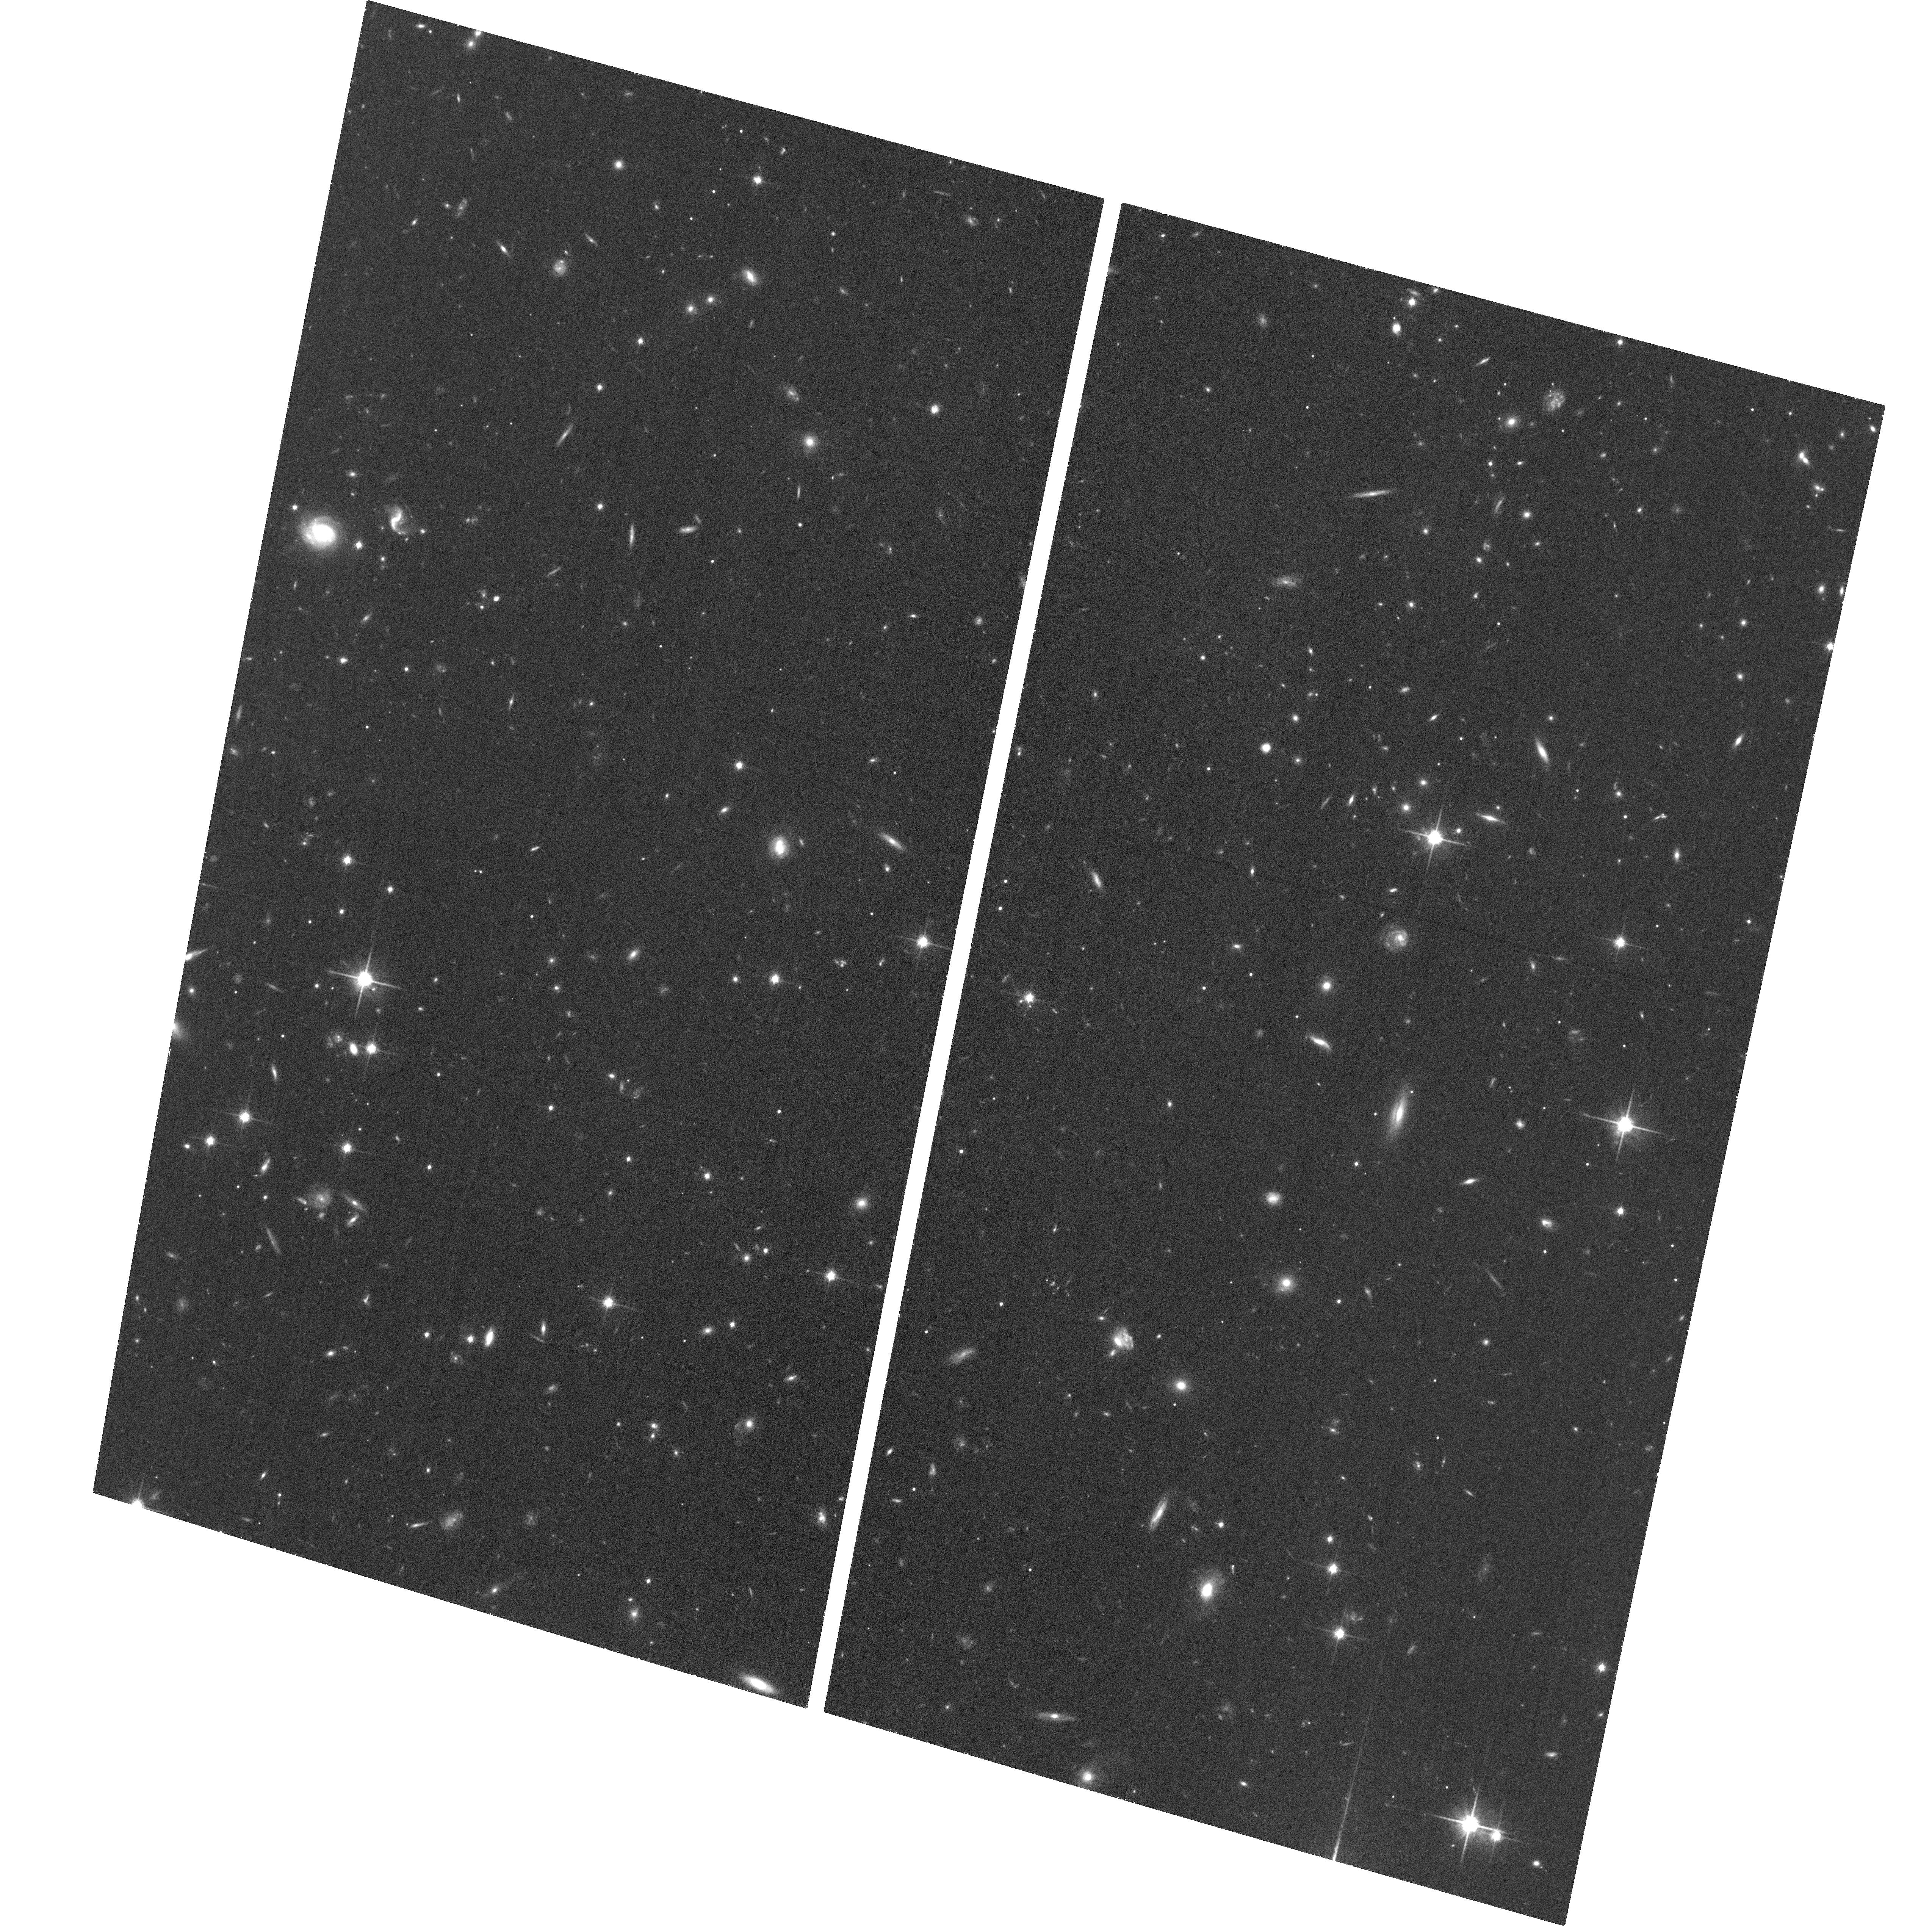
Target: SPT-CLJ2043-5035. Instrument: ACS/WFC. Filter: F814W. Exposure: 33 min. Observation ID: hst_14352_02_acs_wfc_f814w_jczw02

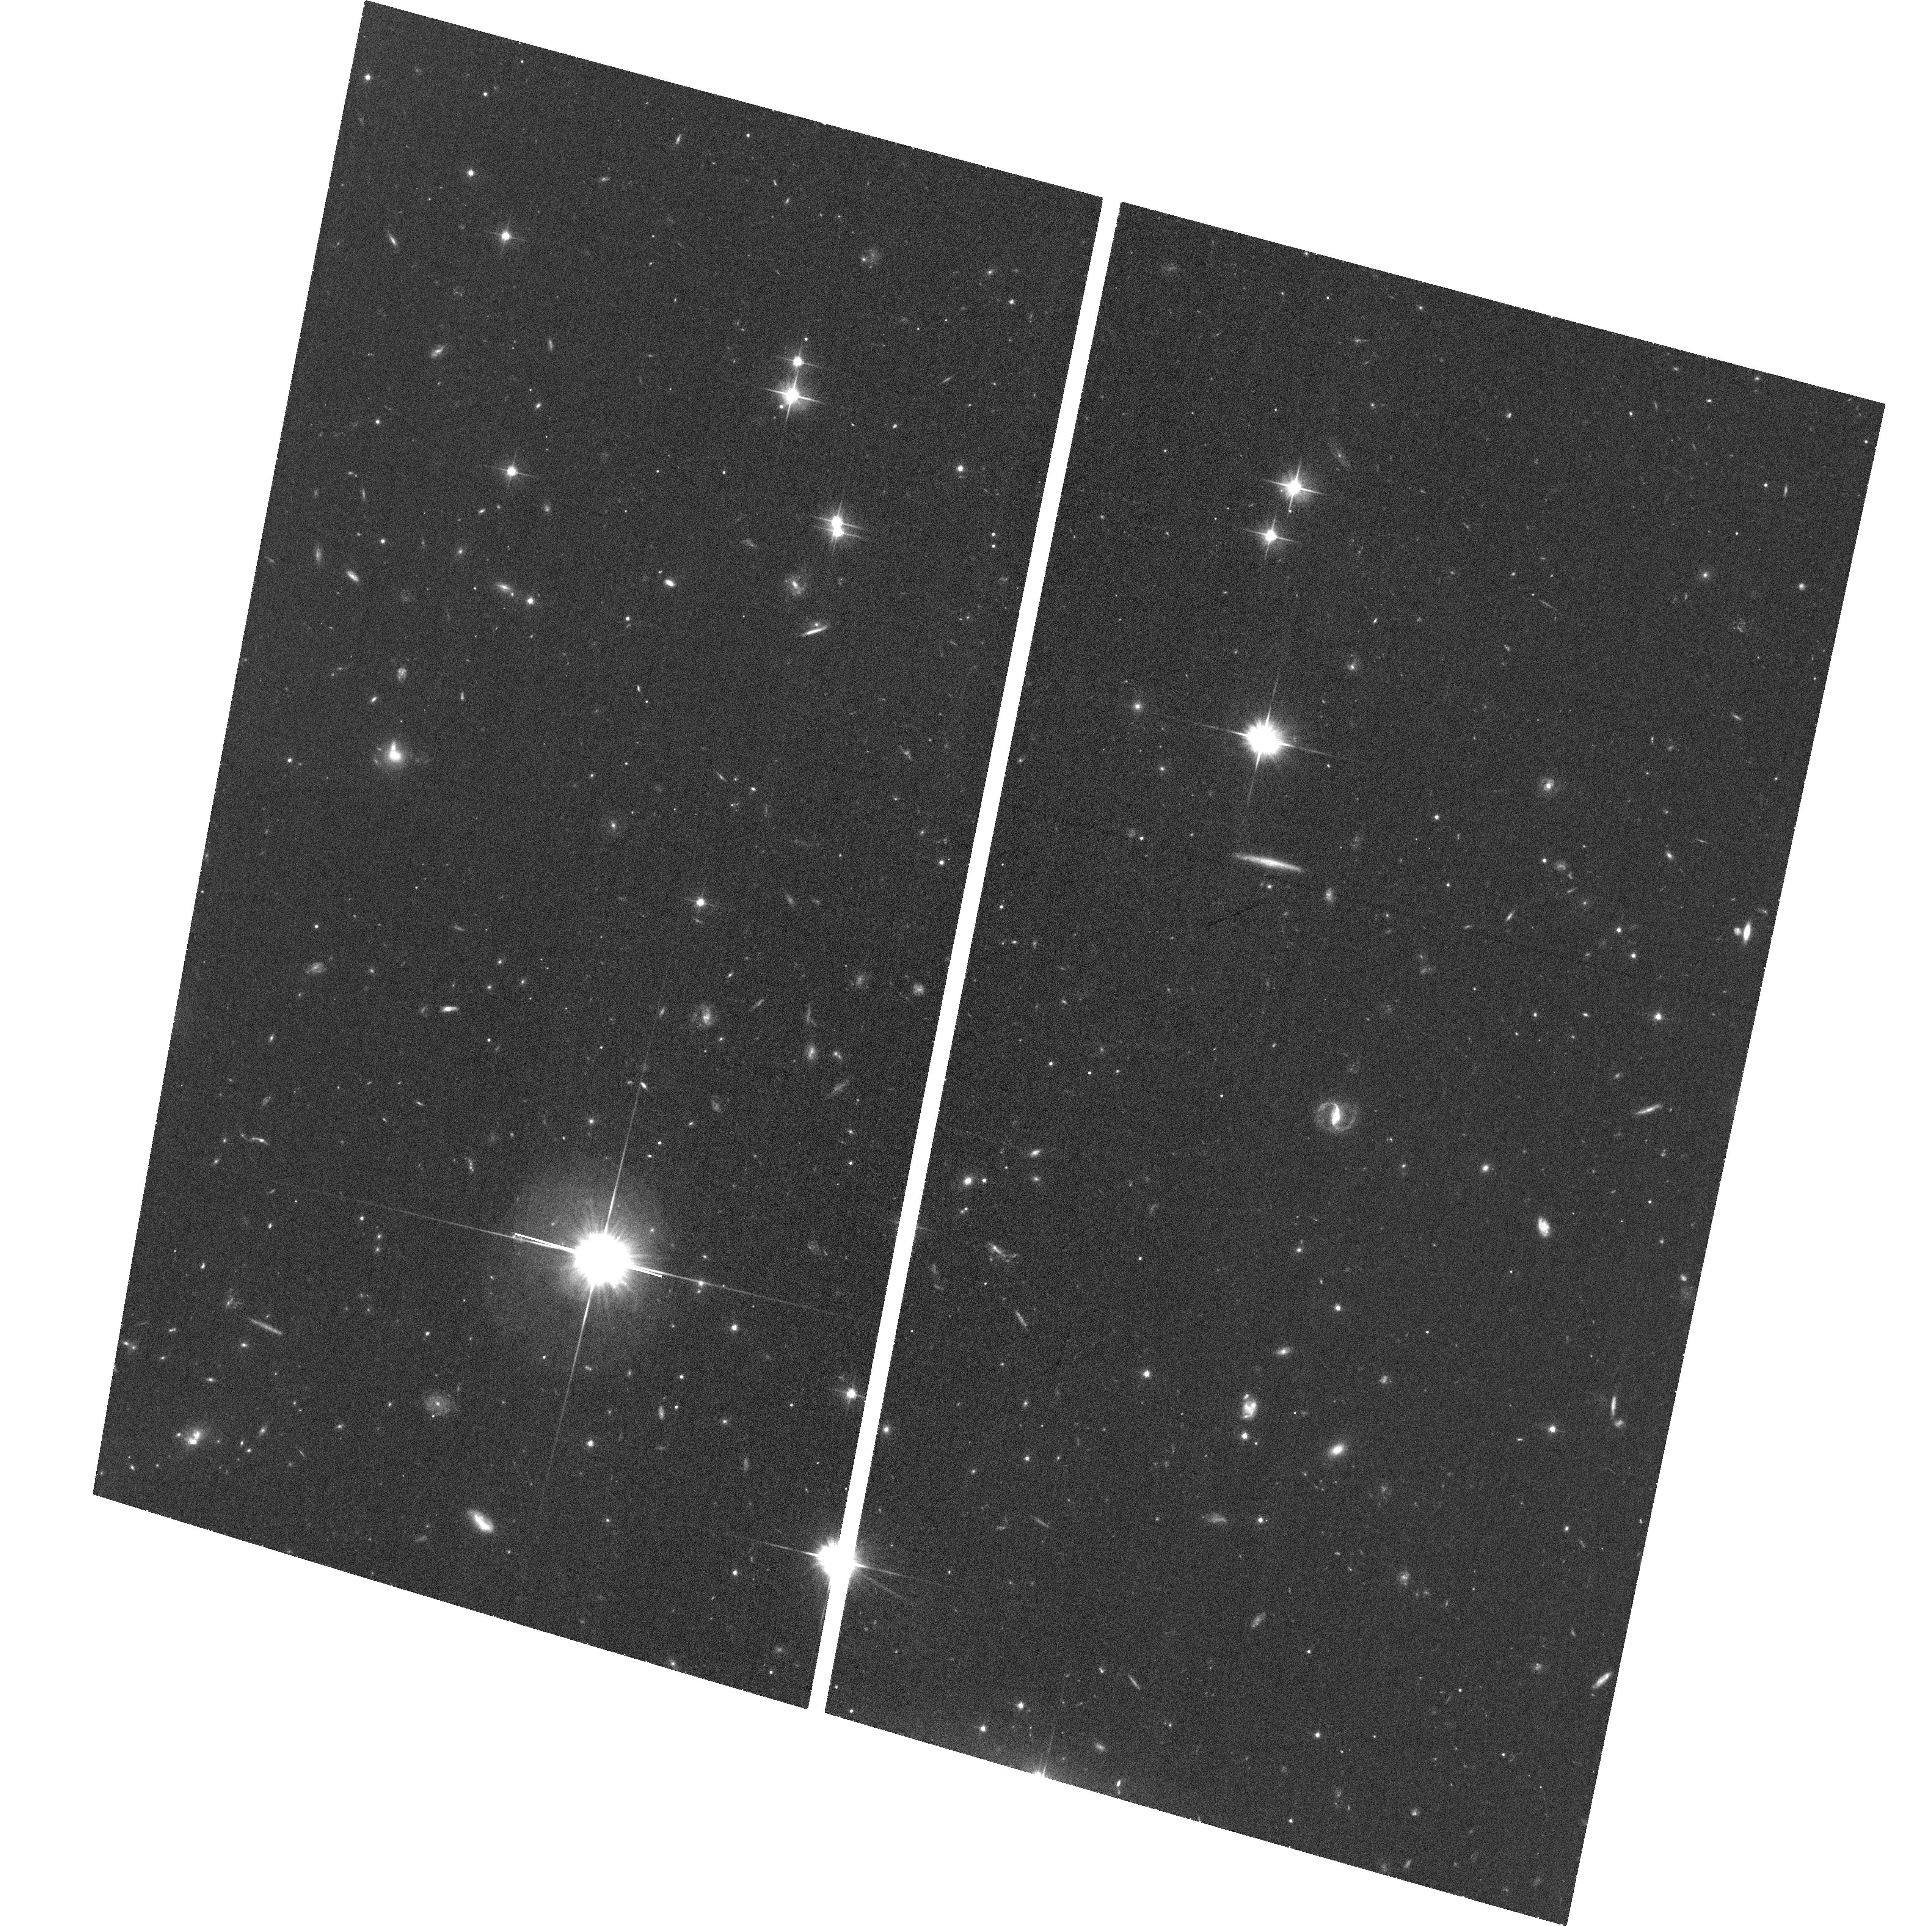
Target: SPT-CLJ2043-5035. Instrument: ACS/WFC. Filter: F606W. Exposure: 32 min. Observation ID: hst_14352_03_acs_wfc_f606w_jczw03

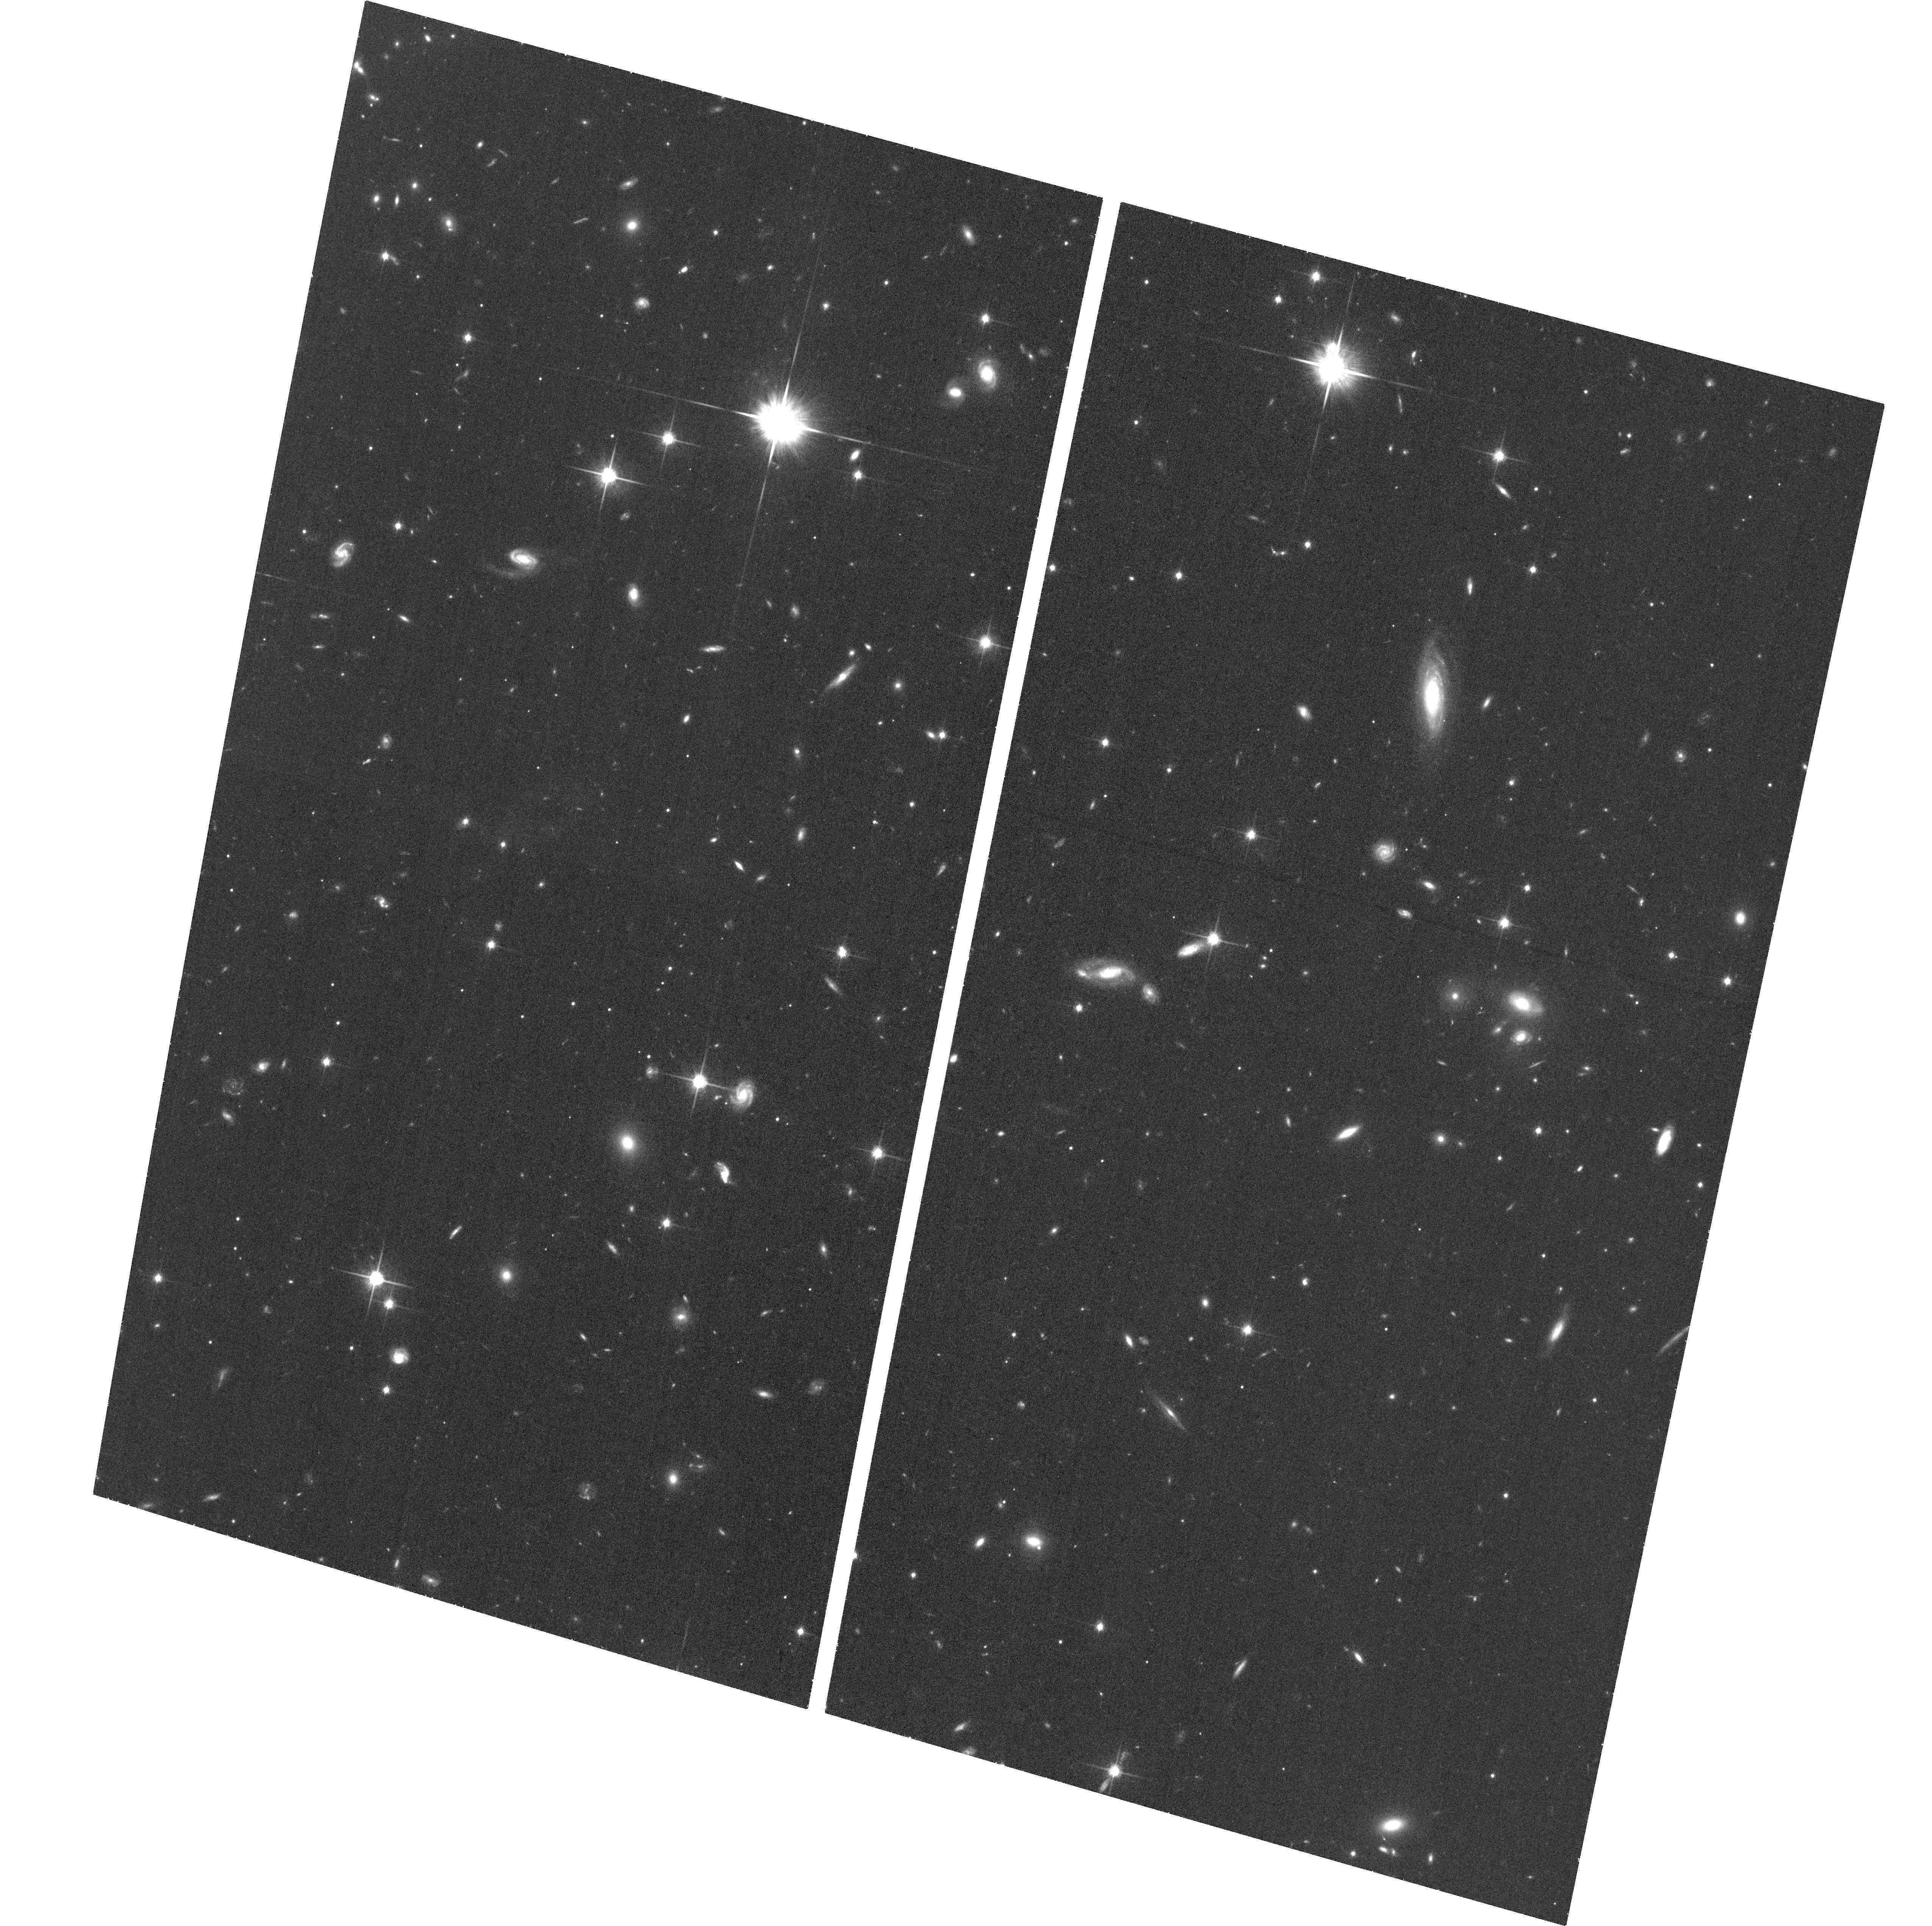
Target: SPT-CLJ2043-5035. Instrument: ACS/WFC. Filter: F814W. Exposure: 33 min. Observation ID: hst_14352_04_acs_wfc_f814w_jczw04

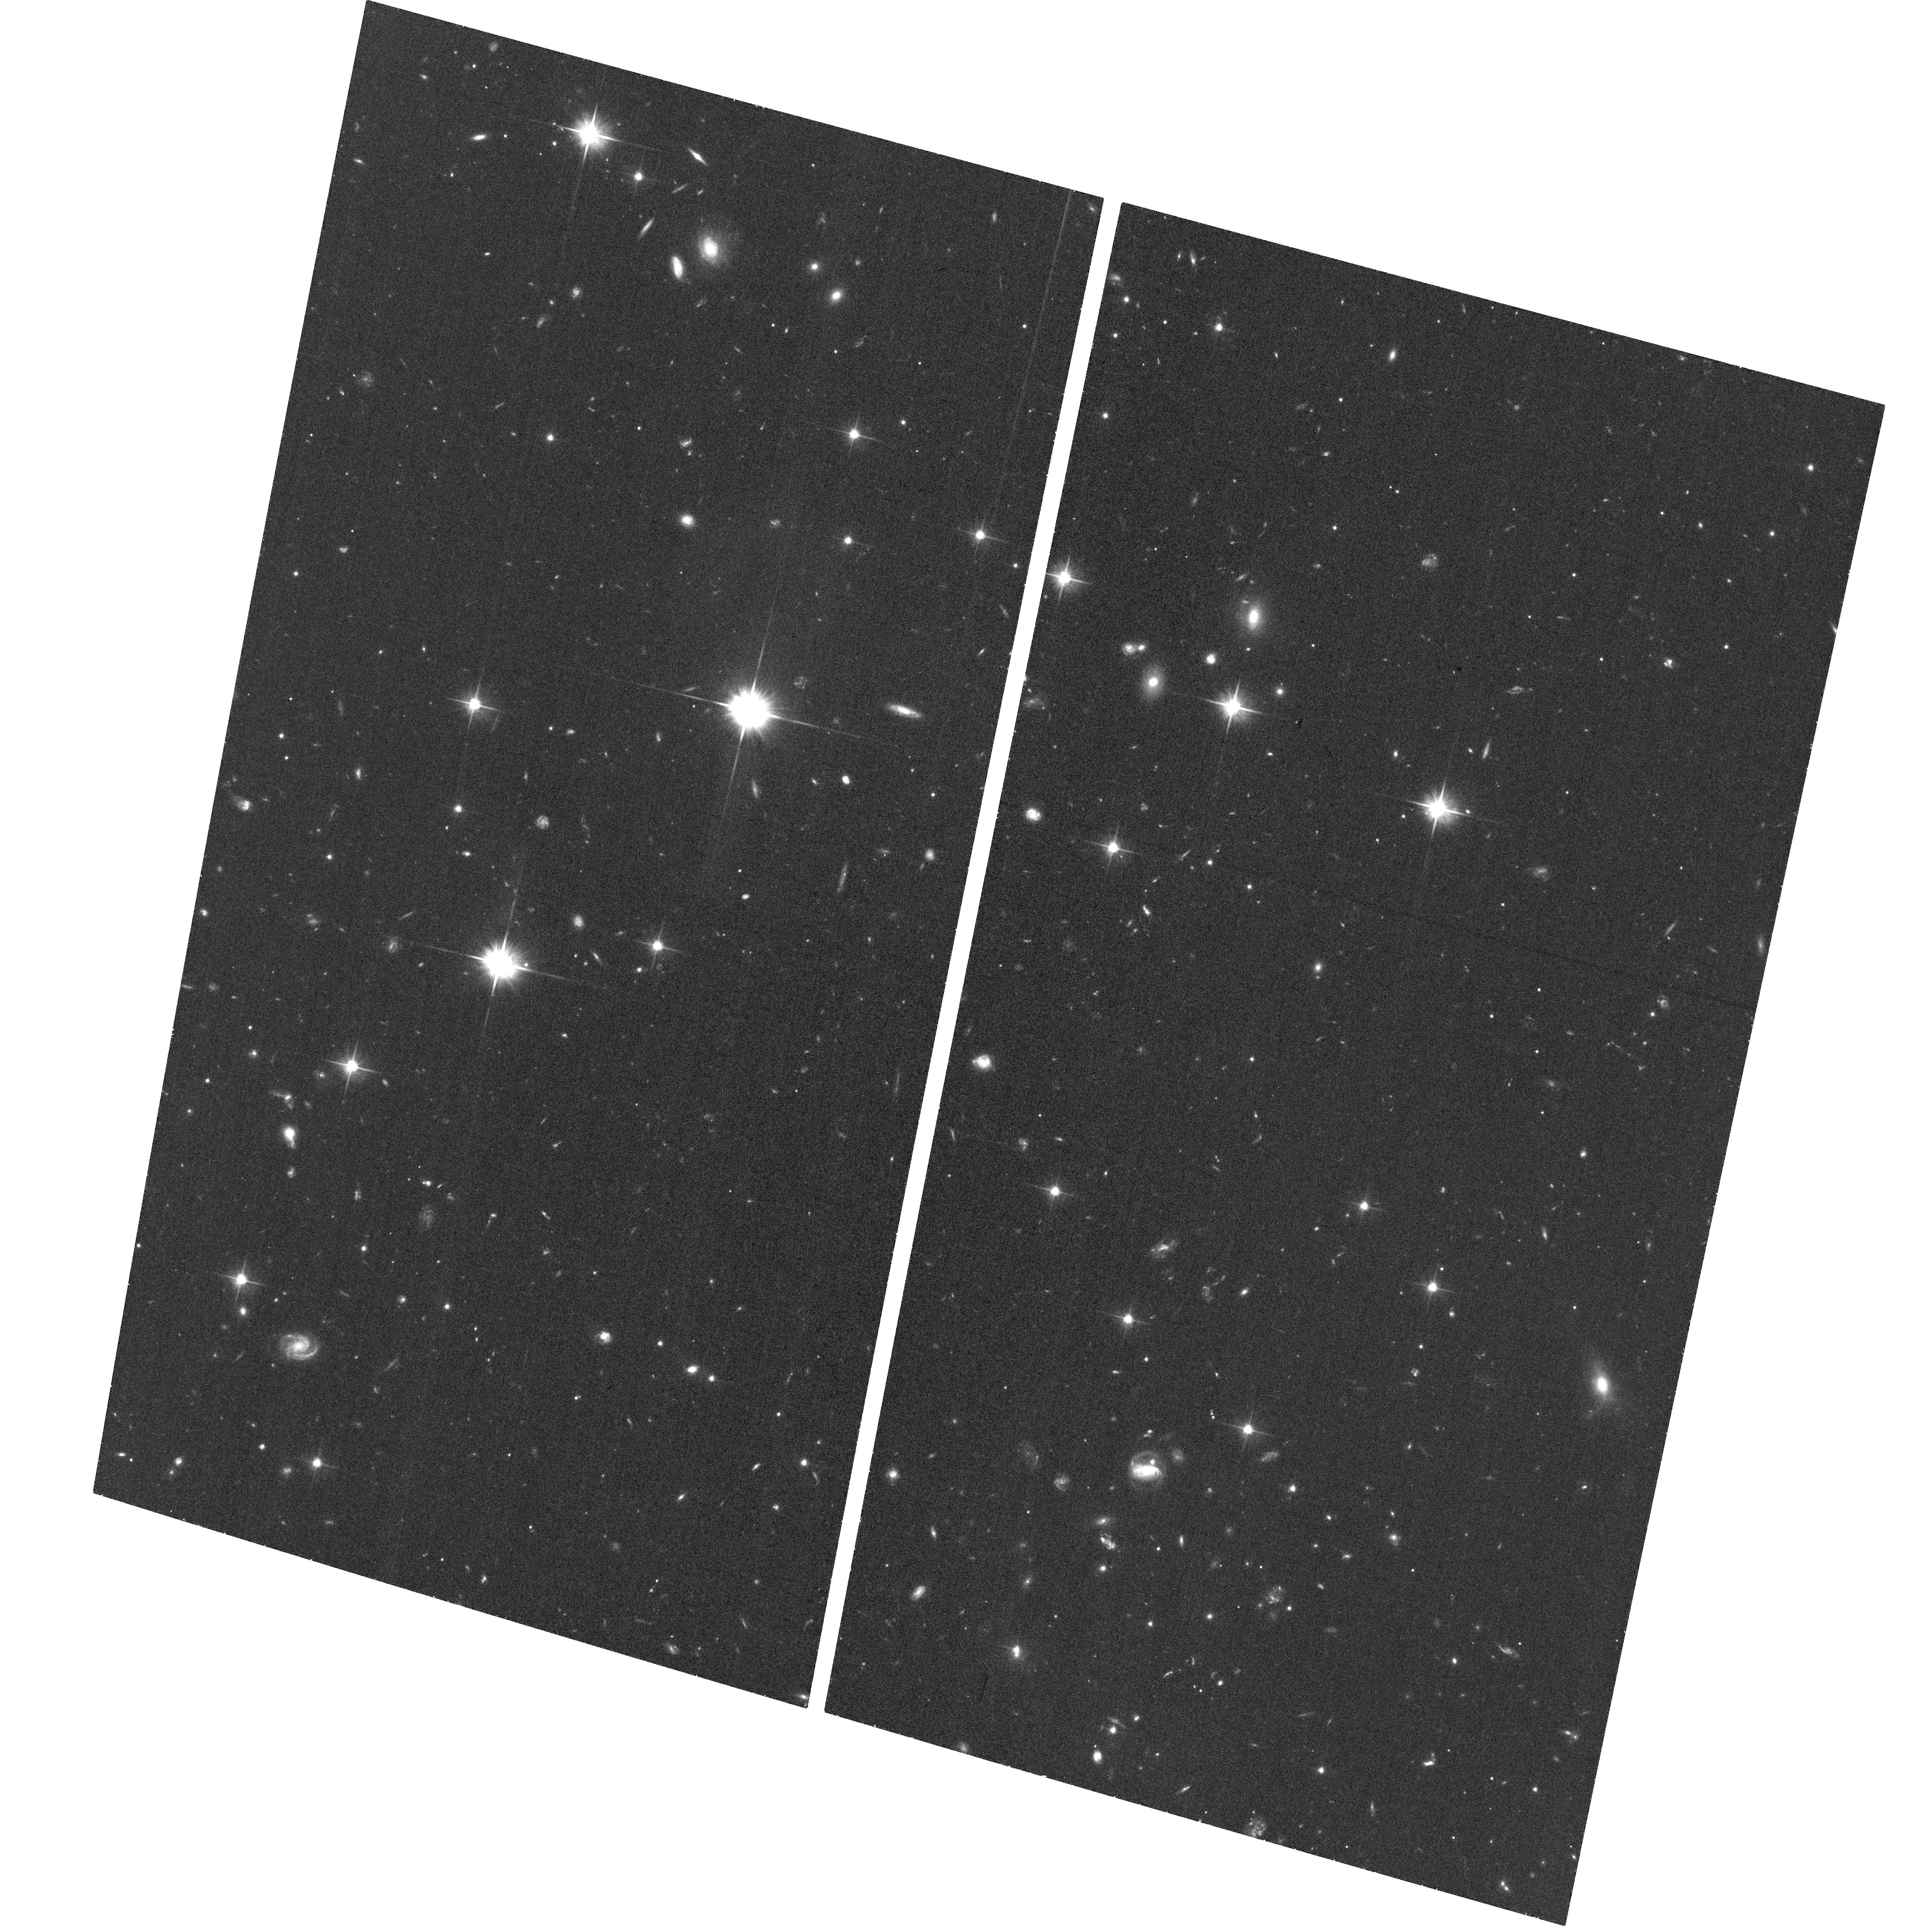
Target: SPT-CLJ2043-5035. Instrument: ACS/WFC. Filter: F606W. Exposure: 32 min. Observation ID: hst_14352_01_acs_wfc_f606w_jczw01

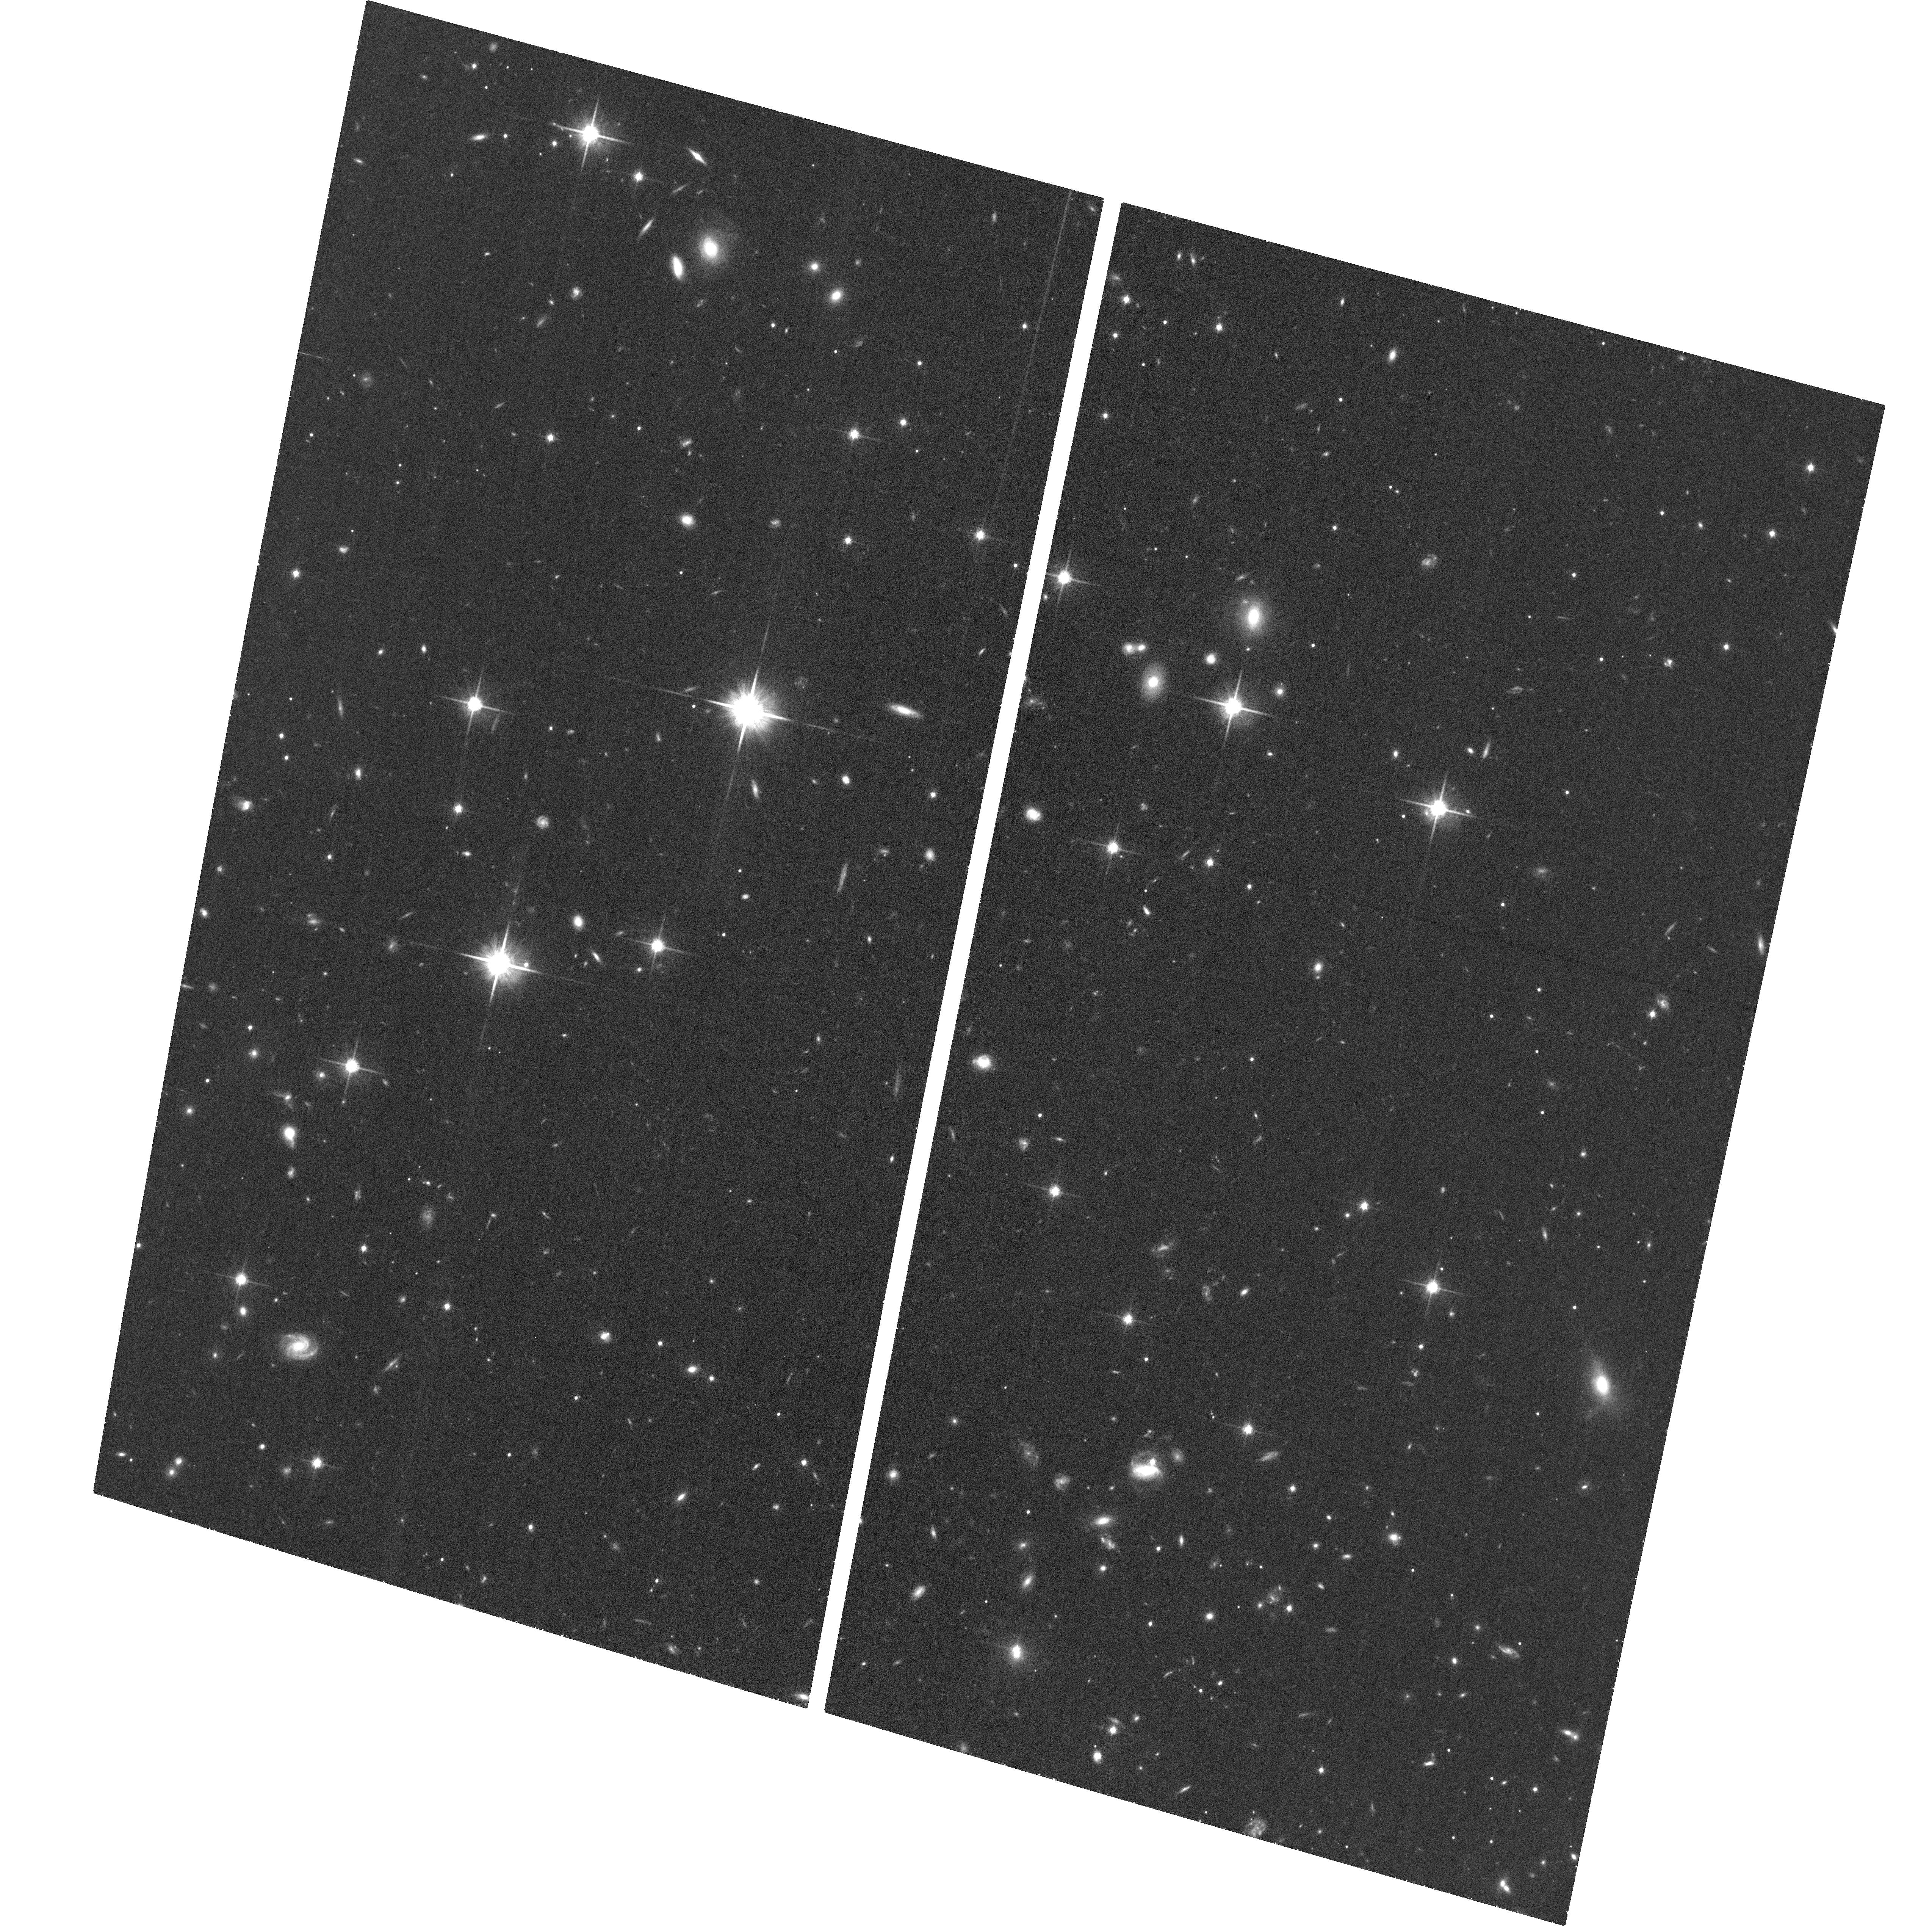
Target: SPT-CLJ2043-5035. Instrument: ACS/WFC. Filter: F814W. Exposure: 33 min. Observation ID: hst_14352_01_acs_wfc_f814w_jczw01

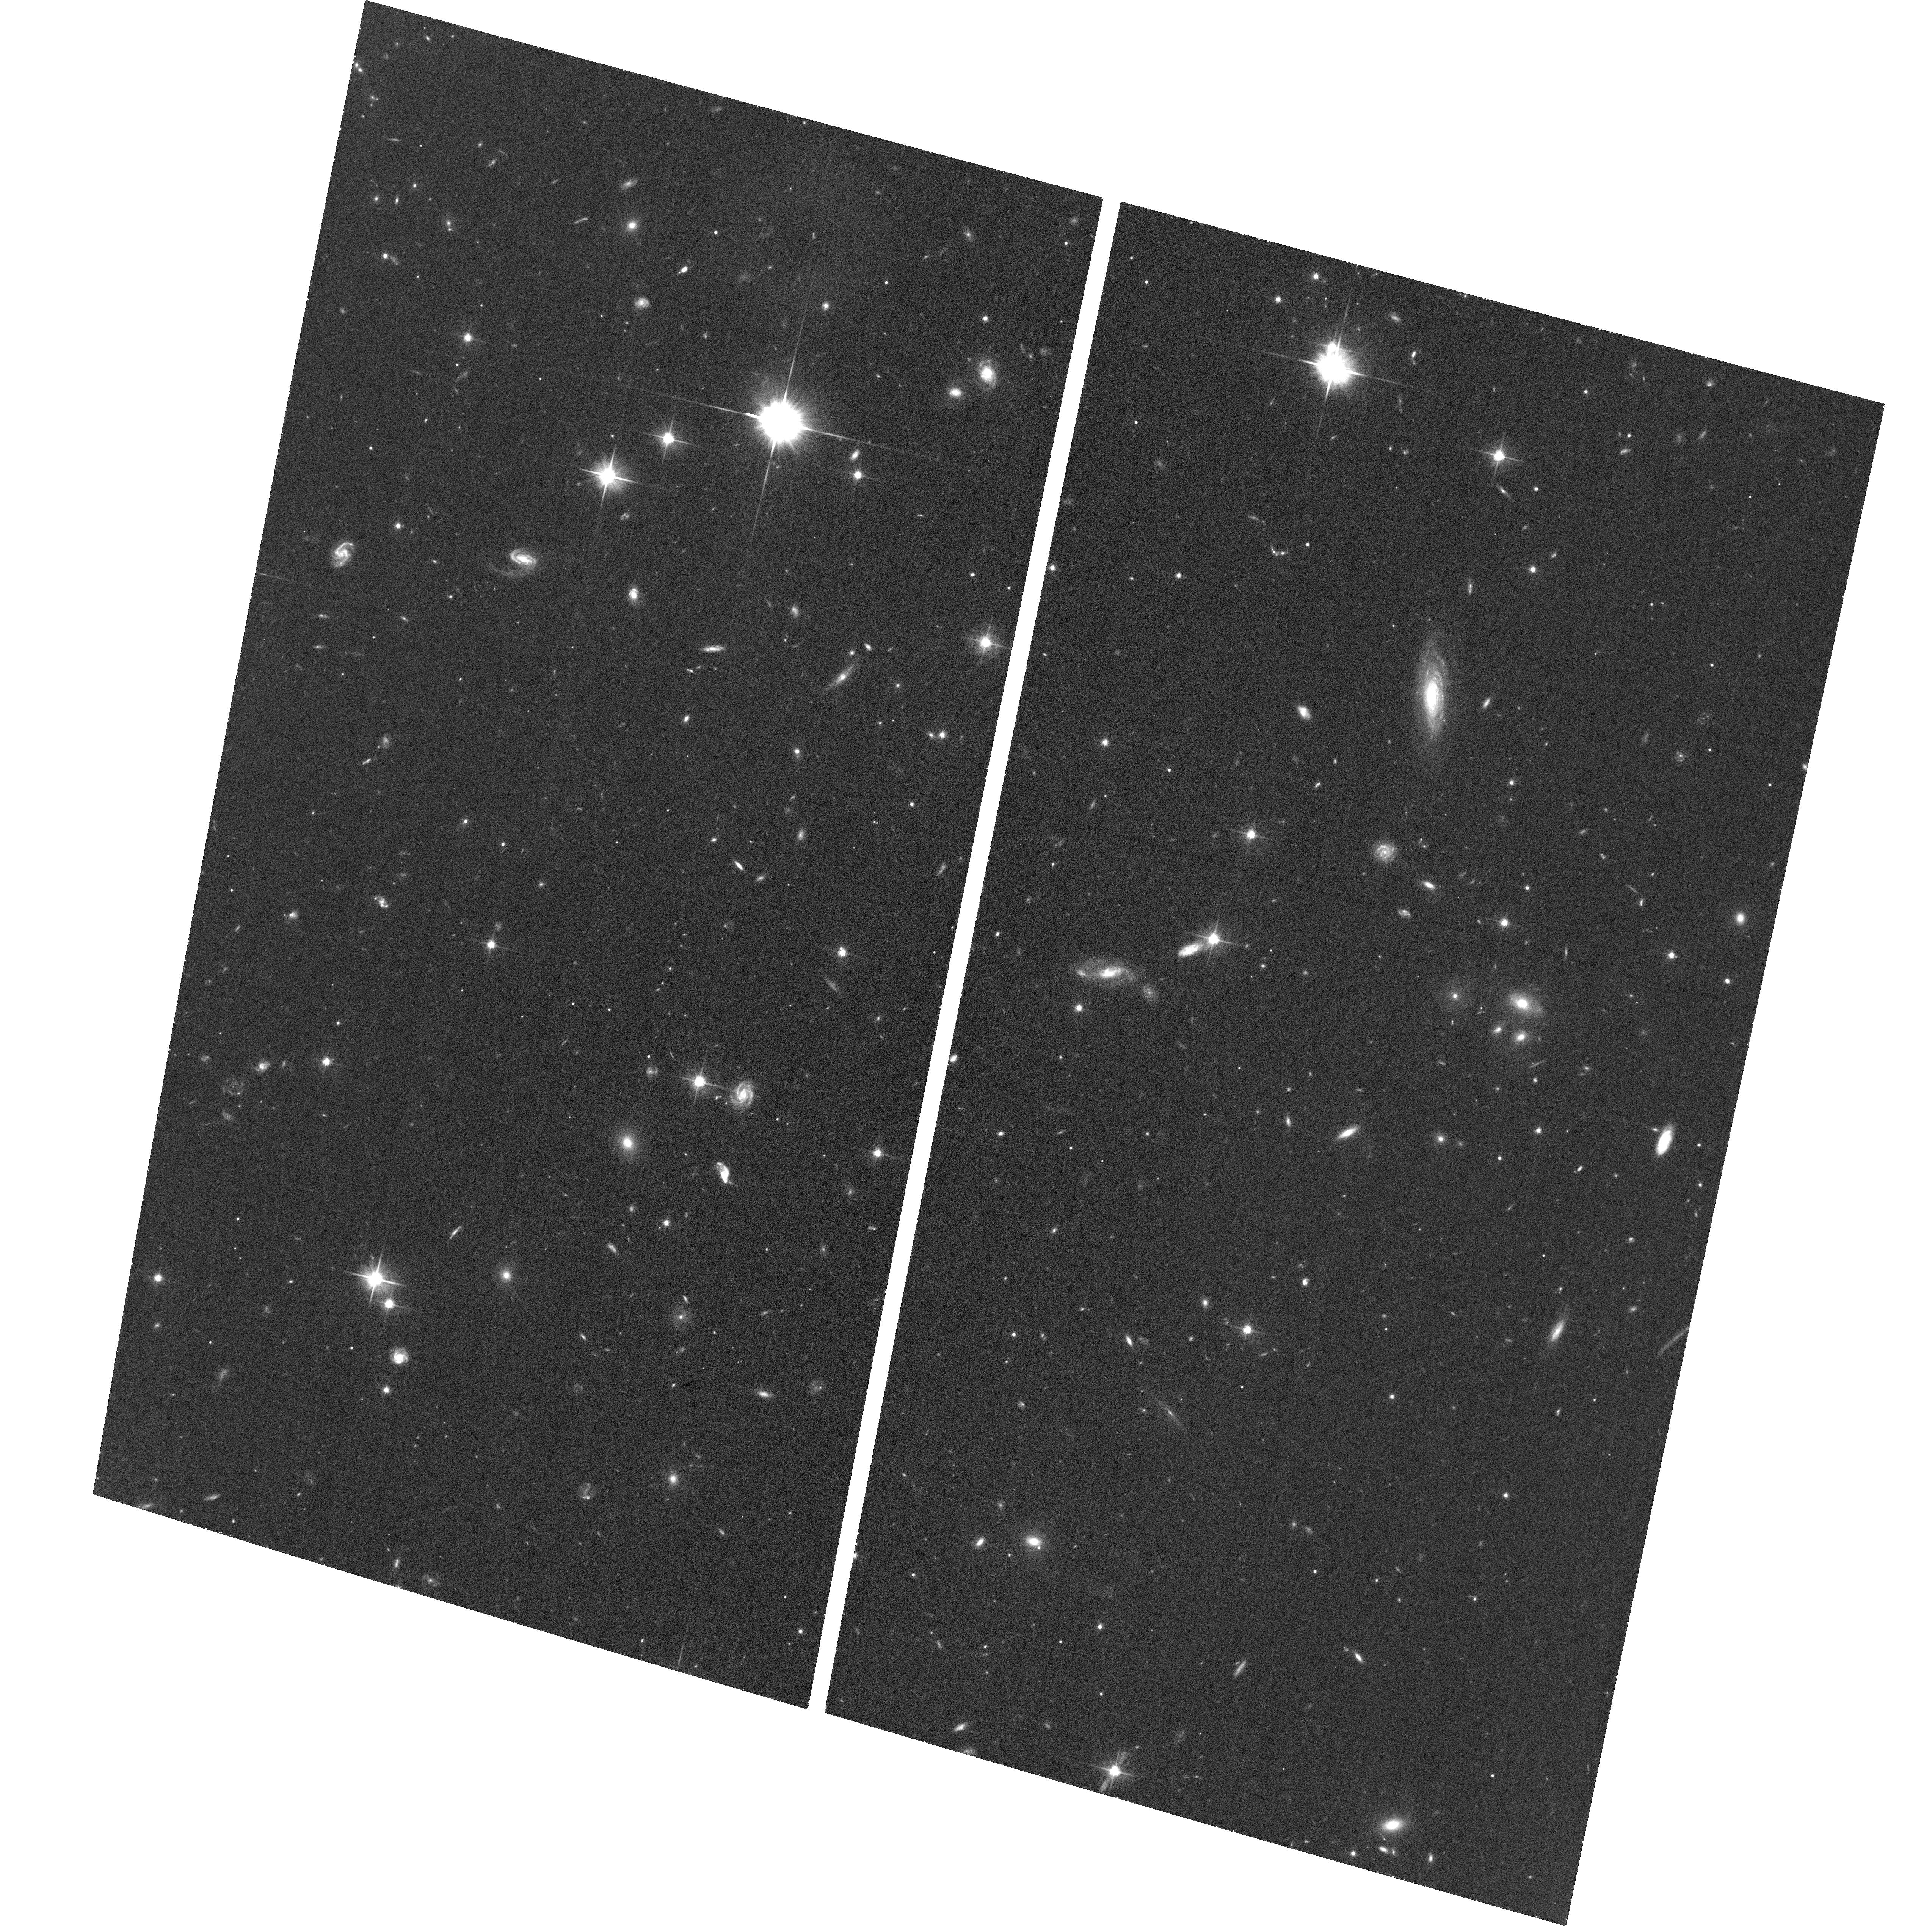
Target: SPT-CLJ2043-5035. Instrument: ACS/WFC. Filter: F606W. Exposure: 32 min. Observation ID: hst_14352_04_acs_wfc_f606w_jczw04

Deep X-ray Observations of 3 exceptional high-z clusters of galaxies (PI: Hlavacek-Larrondo, Julie)

We propose to obtain deep Chandra X-ray observations of 3 exceptional high-z (z>0.5) clusters of galaxies, which stand out as extremely X-ray luminous (L X-ray>>10^44 erg/s), relaxed cool-core clusters with evidence of X-ray cavities and a previous epoch of astrophysical feedback. This proposal will double the number of z>0.57 clusters with deep Chandra observations. The observations will significantly help in our understanding of the evolution and formation of massive clusters, the role of active galactic nuclei in astrophysical feedback and the distribution of metals in clusters at high-z, and will be used to place new constraints on the dark energy and cosmology. In summary, in just 425 ks, this proposal will advance several aspects of high-z clusters physics.